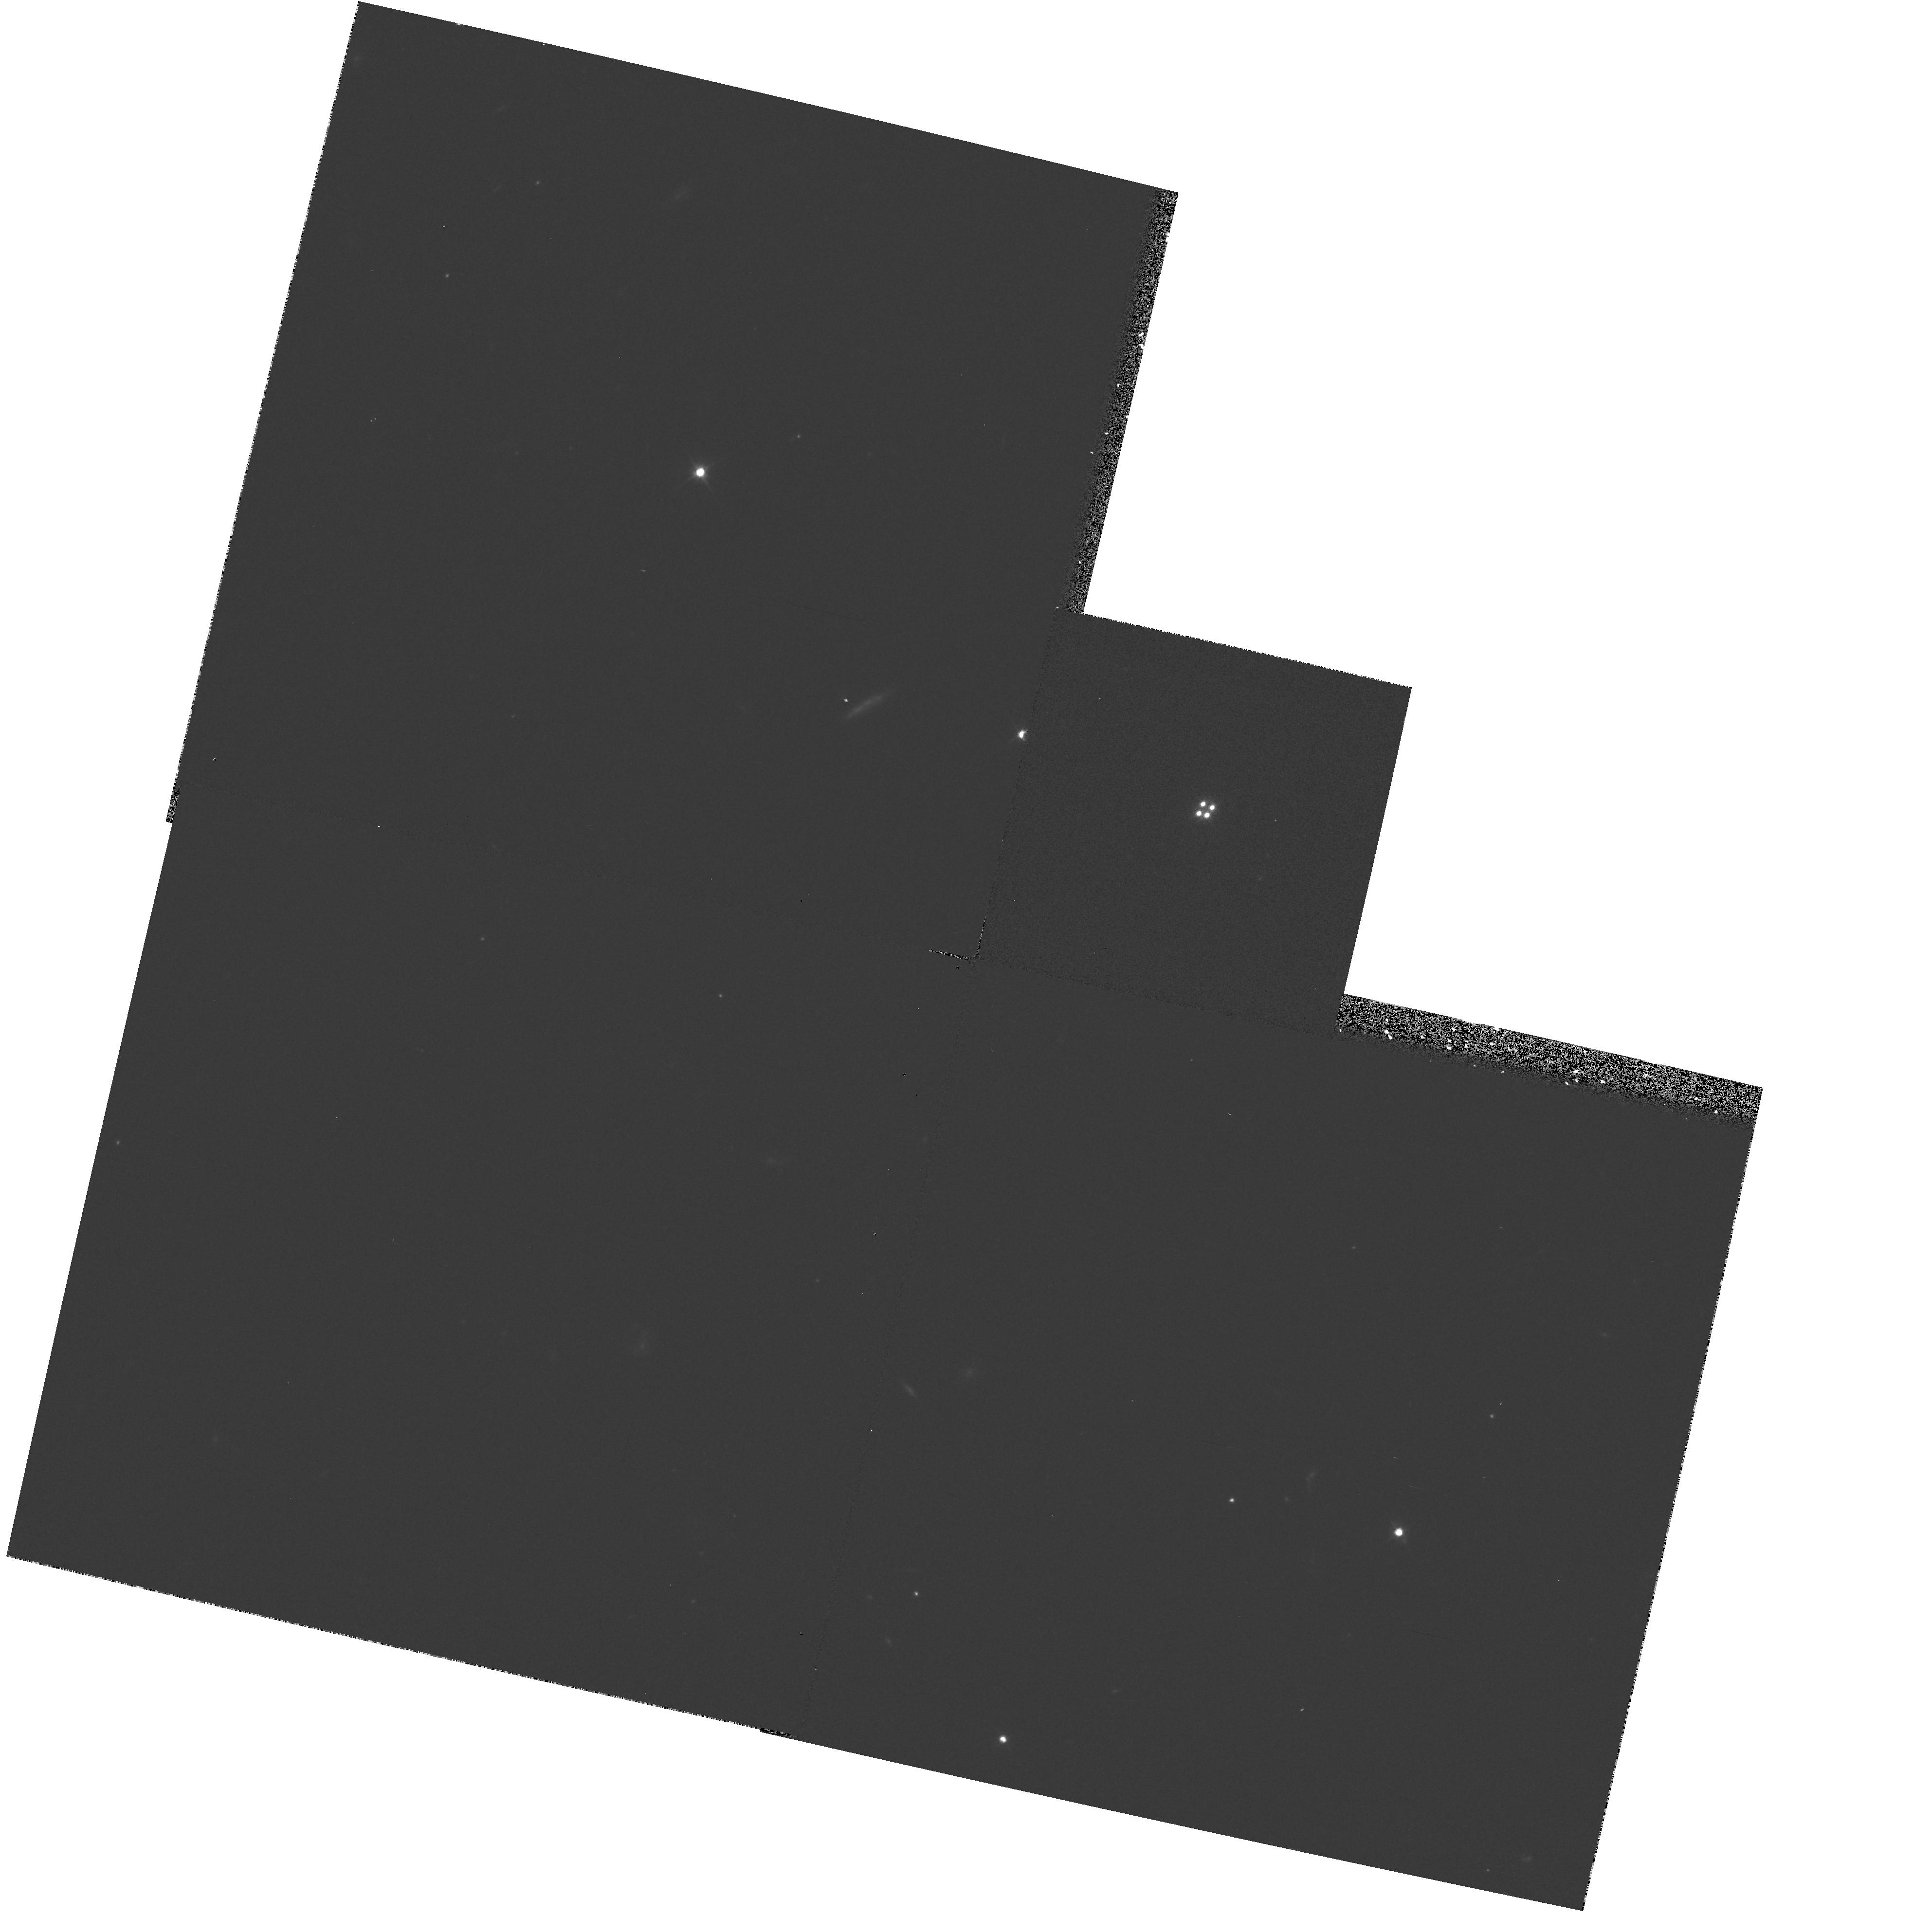
Target: Q1413+117. Instrument: WFPC2/PC. Filter: F702W. Exposure: 7 min. Observation ID: hst_5621_01_wfpc2_pc_f702w_u2lp01

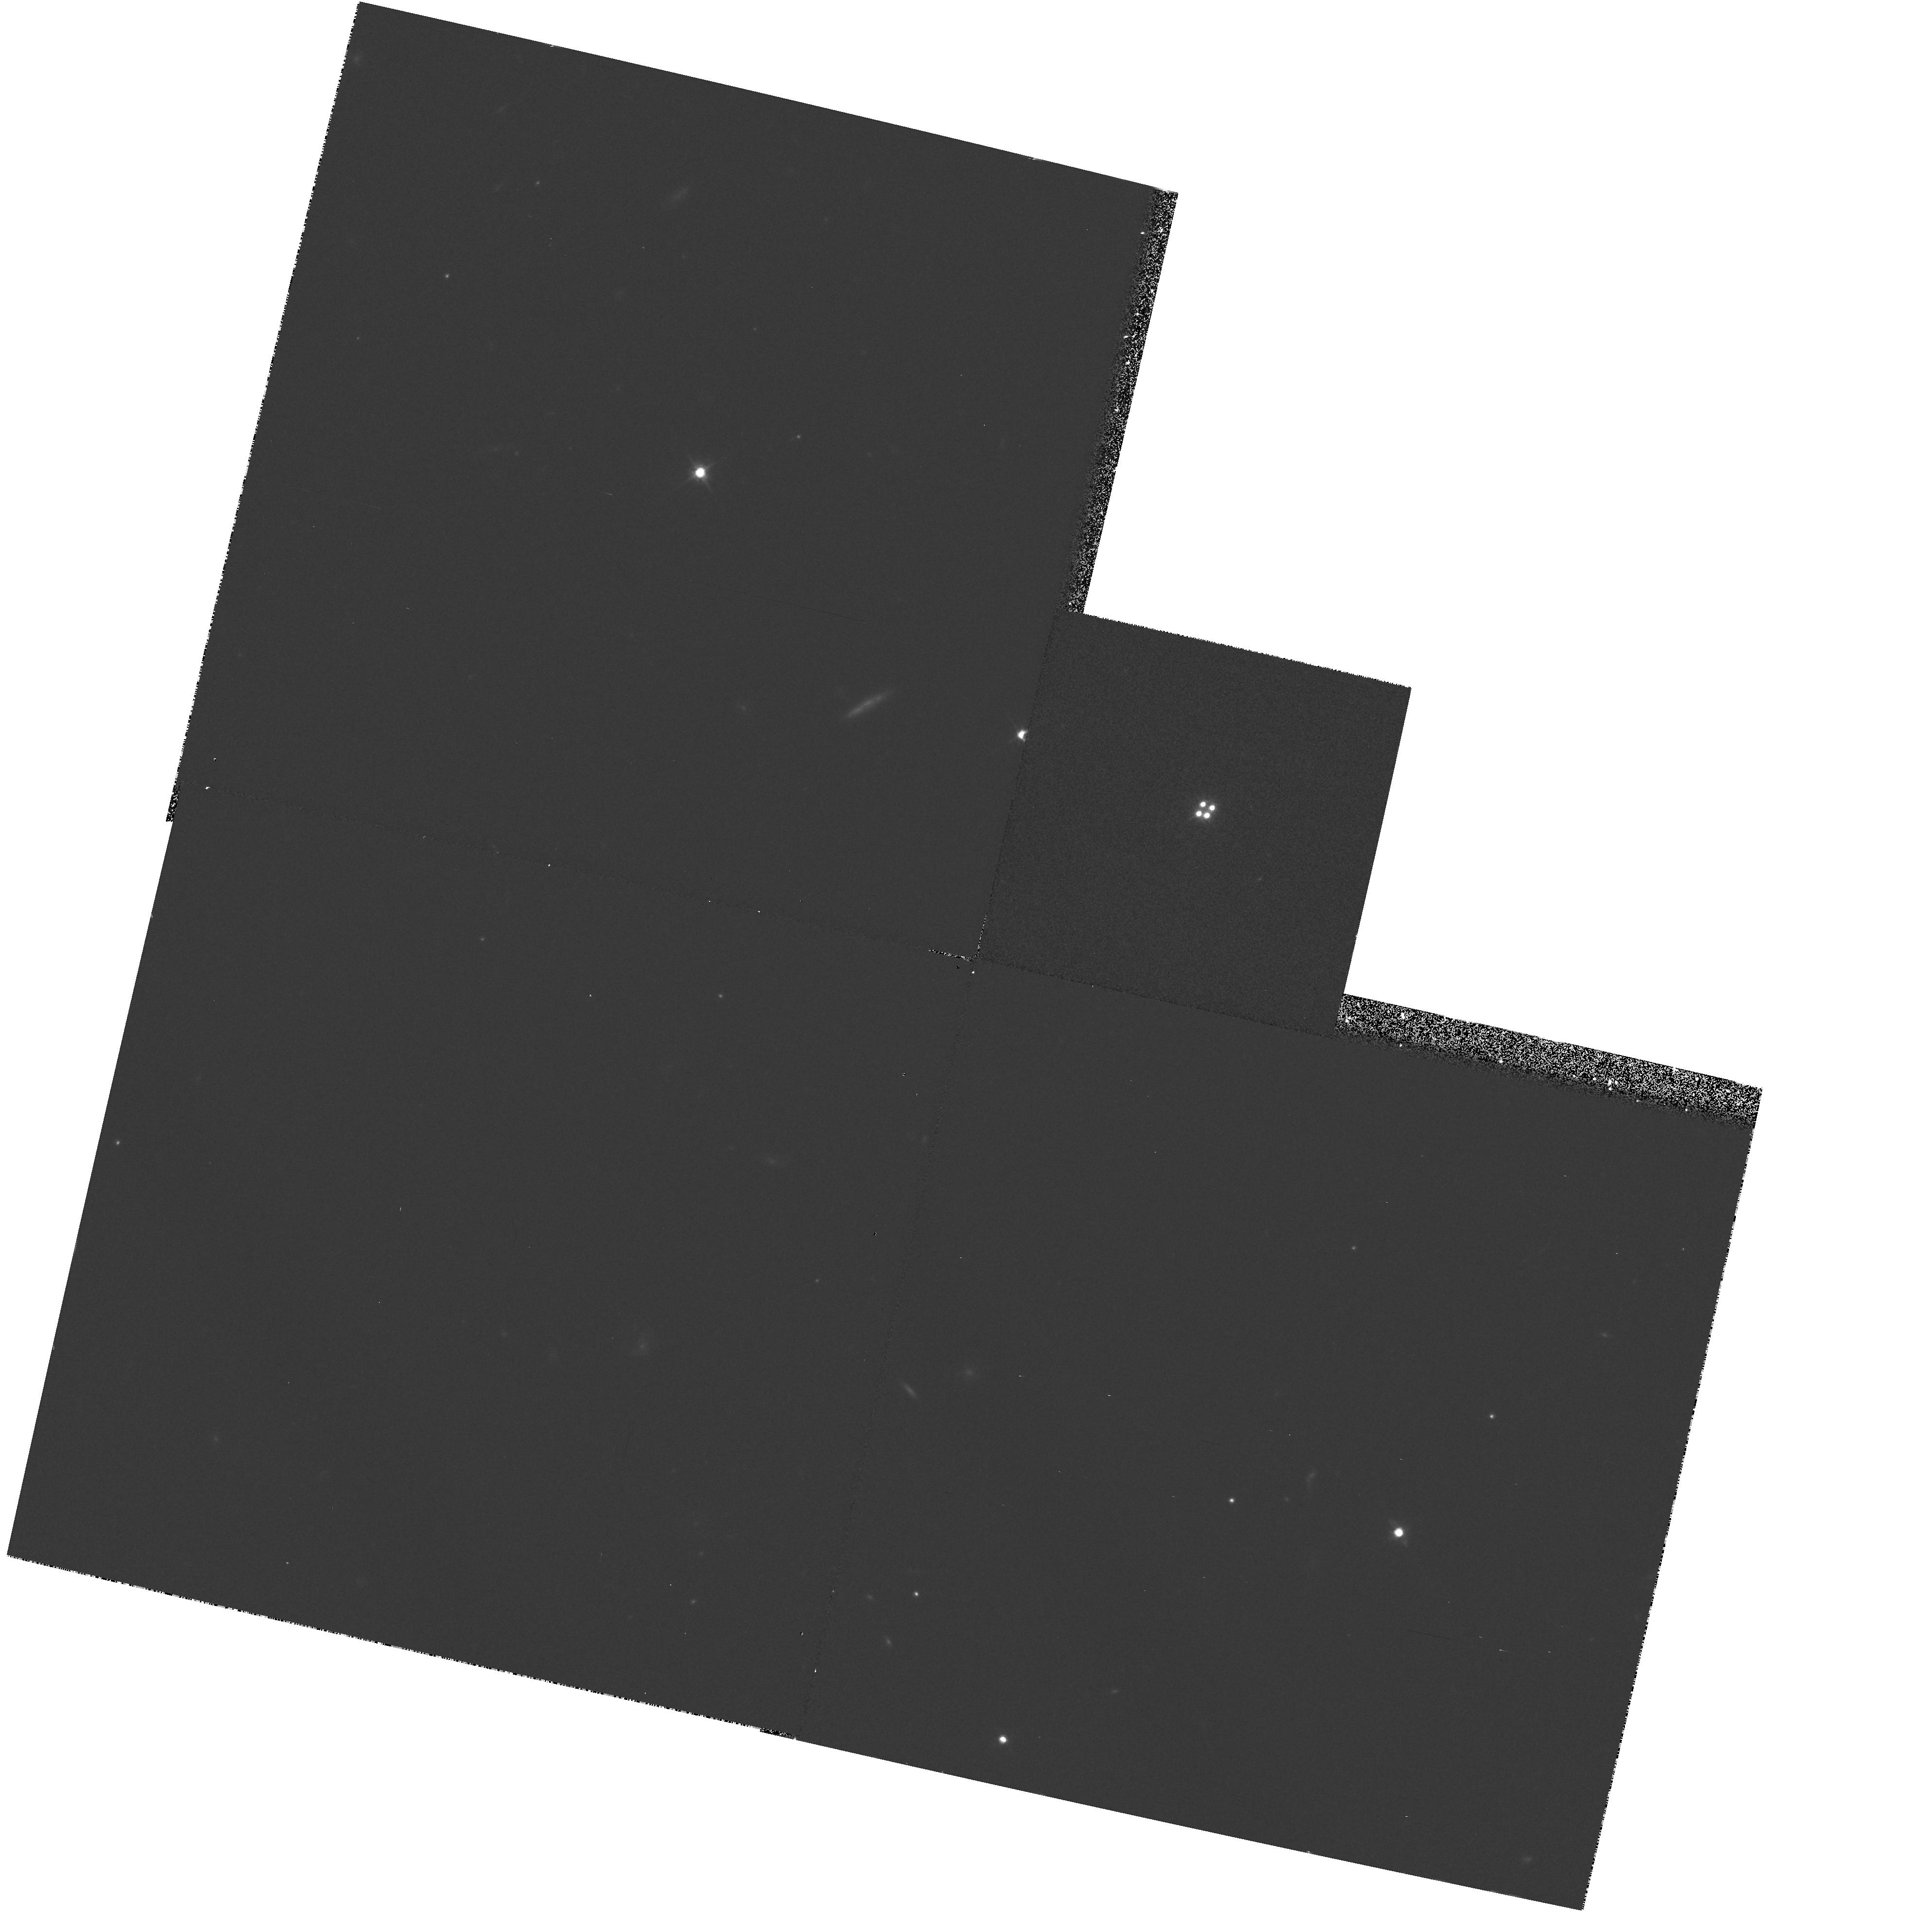
Target: Q1413+117. Instrument: WFPC2/PC. Filter: F814W. Exposure: 15 min. Observation ID: hst_5621_01_wfpc2_pc_f814w_u2lp01

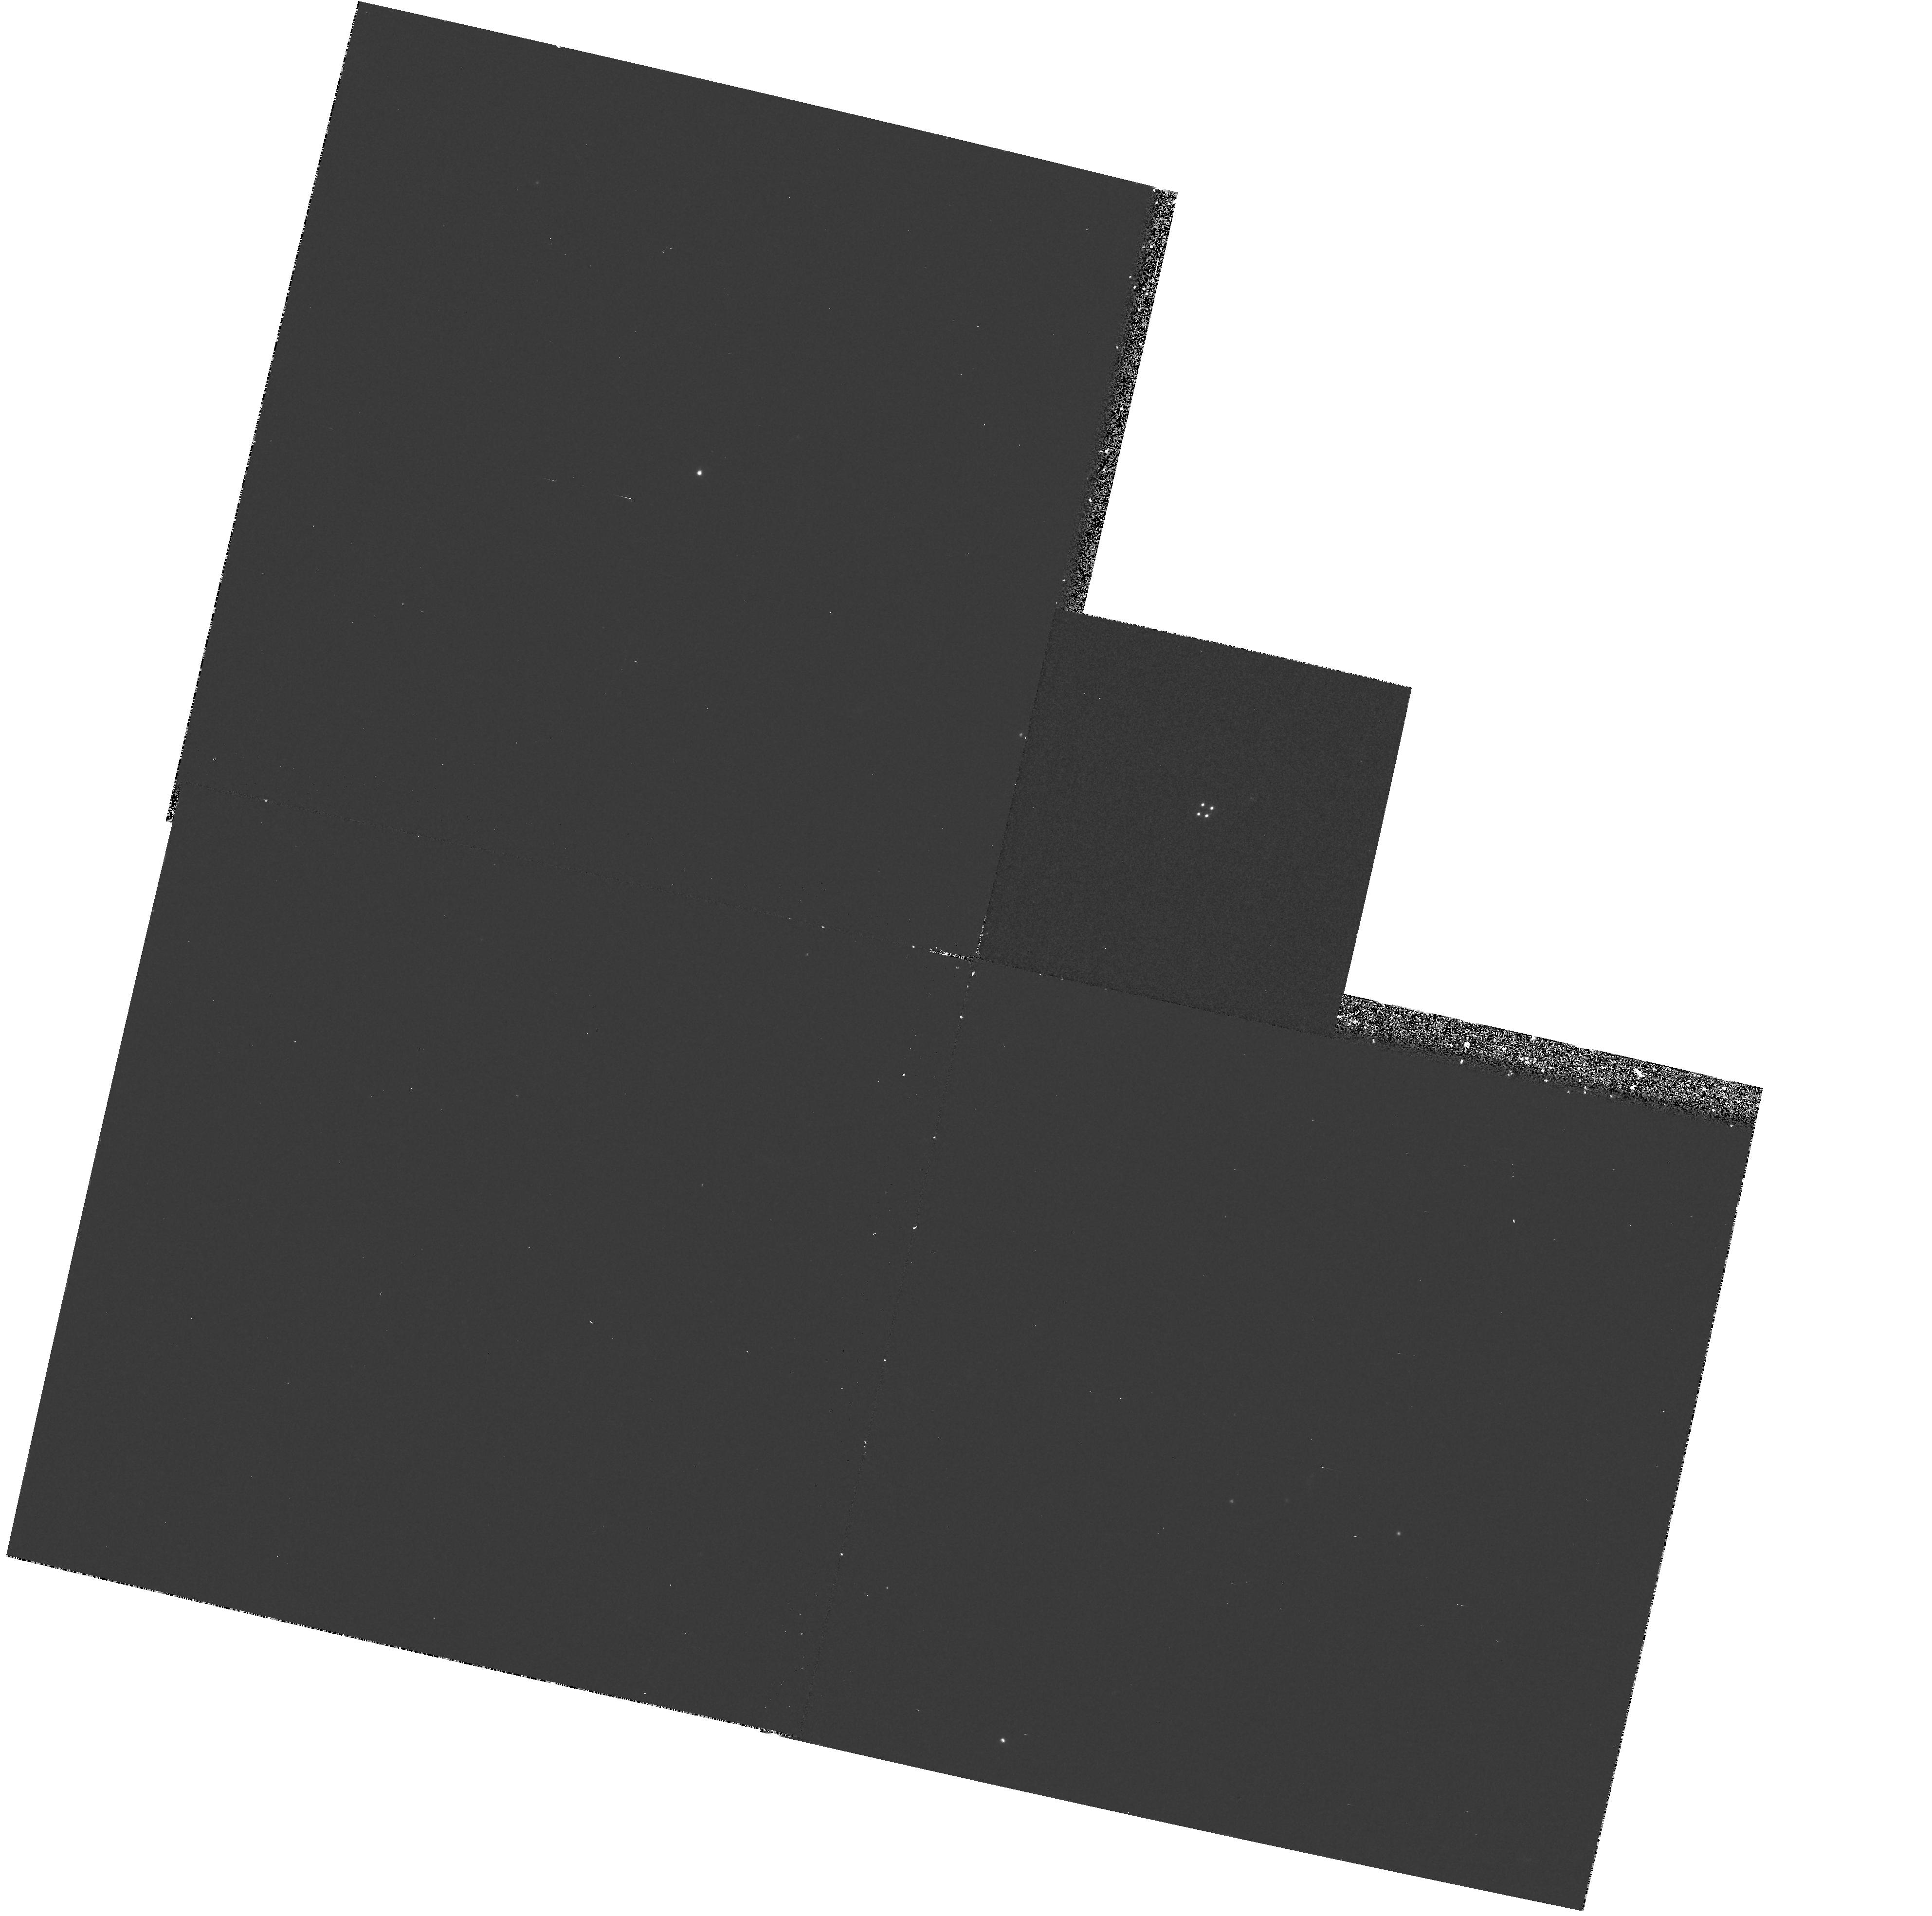
Target: Q1413+117. Instrument: WFPC2/PC. Filter: F336W. Exposure: 45 min. Observation ID: hst_5621_01_wfpc2_pc_f336w_u2lp01

SPECTROPHOTOMETRY AND IMAGING OF THE LENSED, CLOVER LEAF BROAD ABSORPTION LINE QSO 1413+117-PART II-CYC 4 HIGH-SPECTRA (PI: Turnshek, David A.)

Observations of the gravitationally lensed "Cloverleaf" Broad Absorption Line (BAL) QSO Q1413+117 are a follow-on to a Cycle 1 proposal. Red and blue WFPC2 images and FOS spectra will be taken to achieve the following aims: (1) The red WFPC2 PC images, taken earlier in 1994, were used as EARLY ACQs and searched for other component images and the lensing galaxy. Note that the lensing was not discovered and so must be fainter than models suggest. (2) FOS data on the QSO image components will be used to check sight-line dependent differences in BAL profiles. The results can be used to place constraints on BAL region cloud sizes and shapes. WFPC2 Red (f814w) and blue(f336w) images will replace (11/94) the FOS galaxy spectrum in grating 650L. These images will yield sight-line dependent differences in dust extinction.